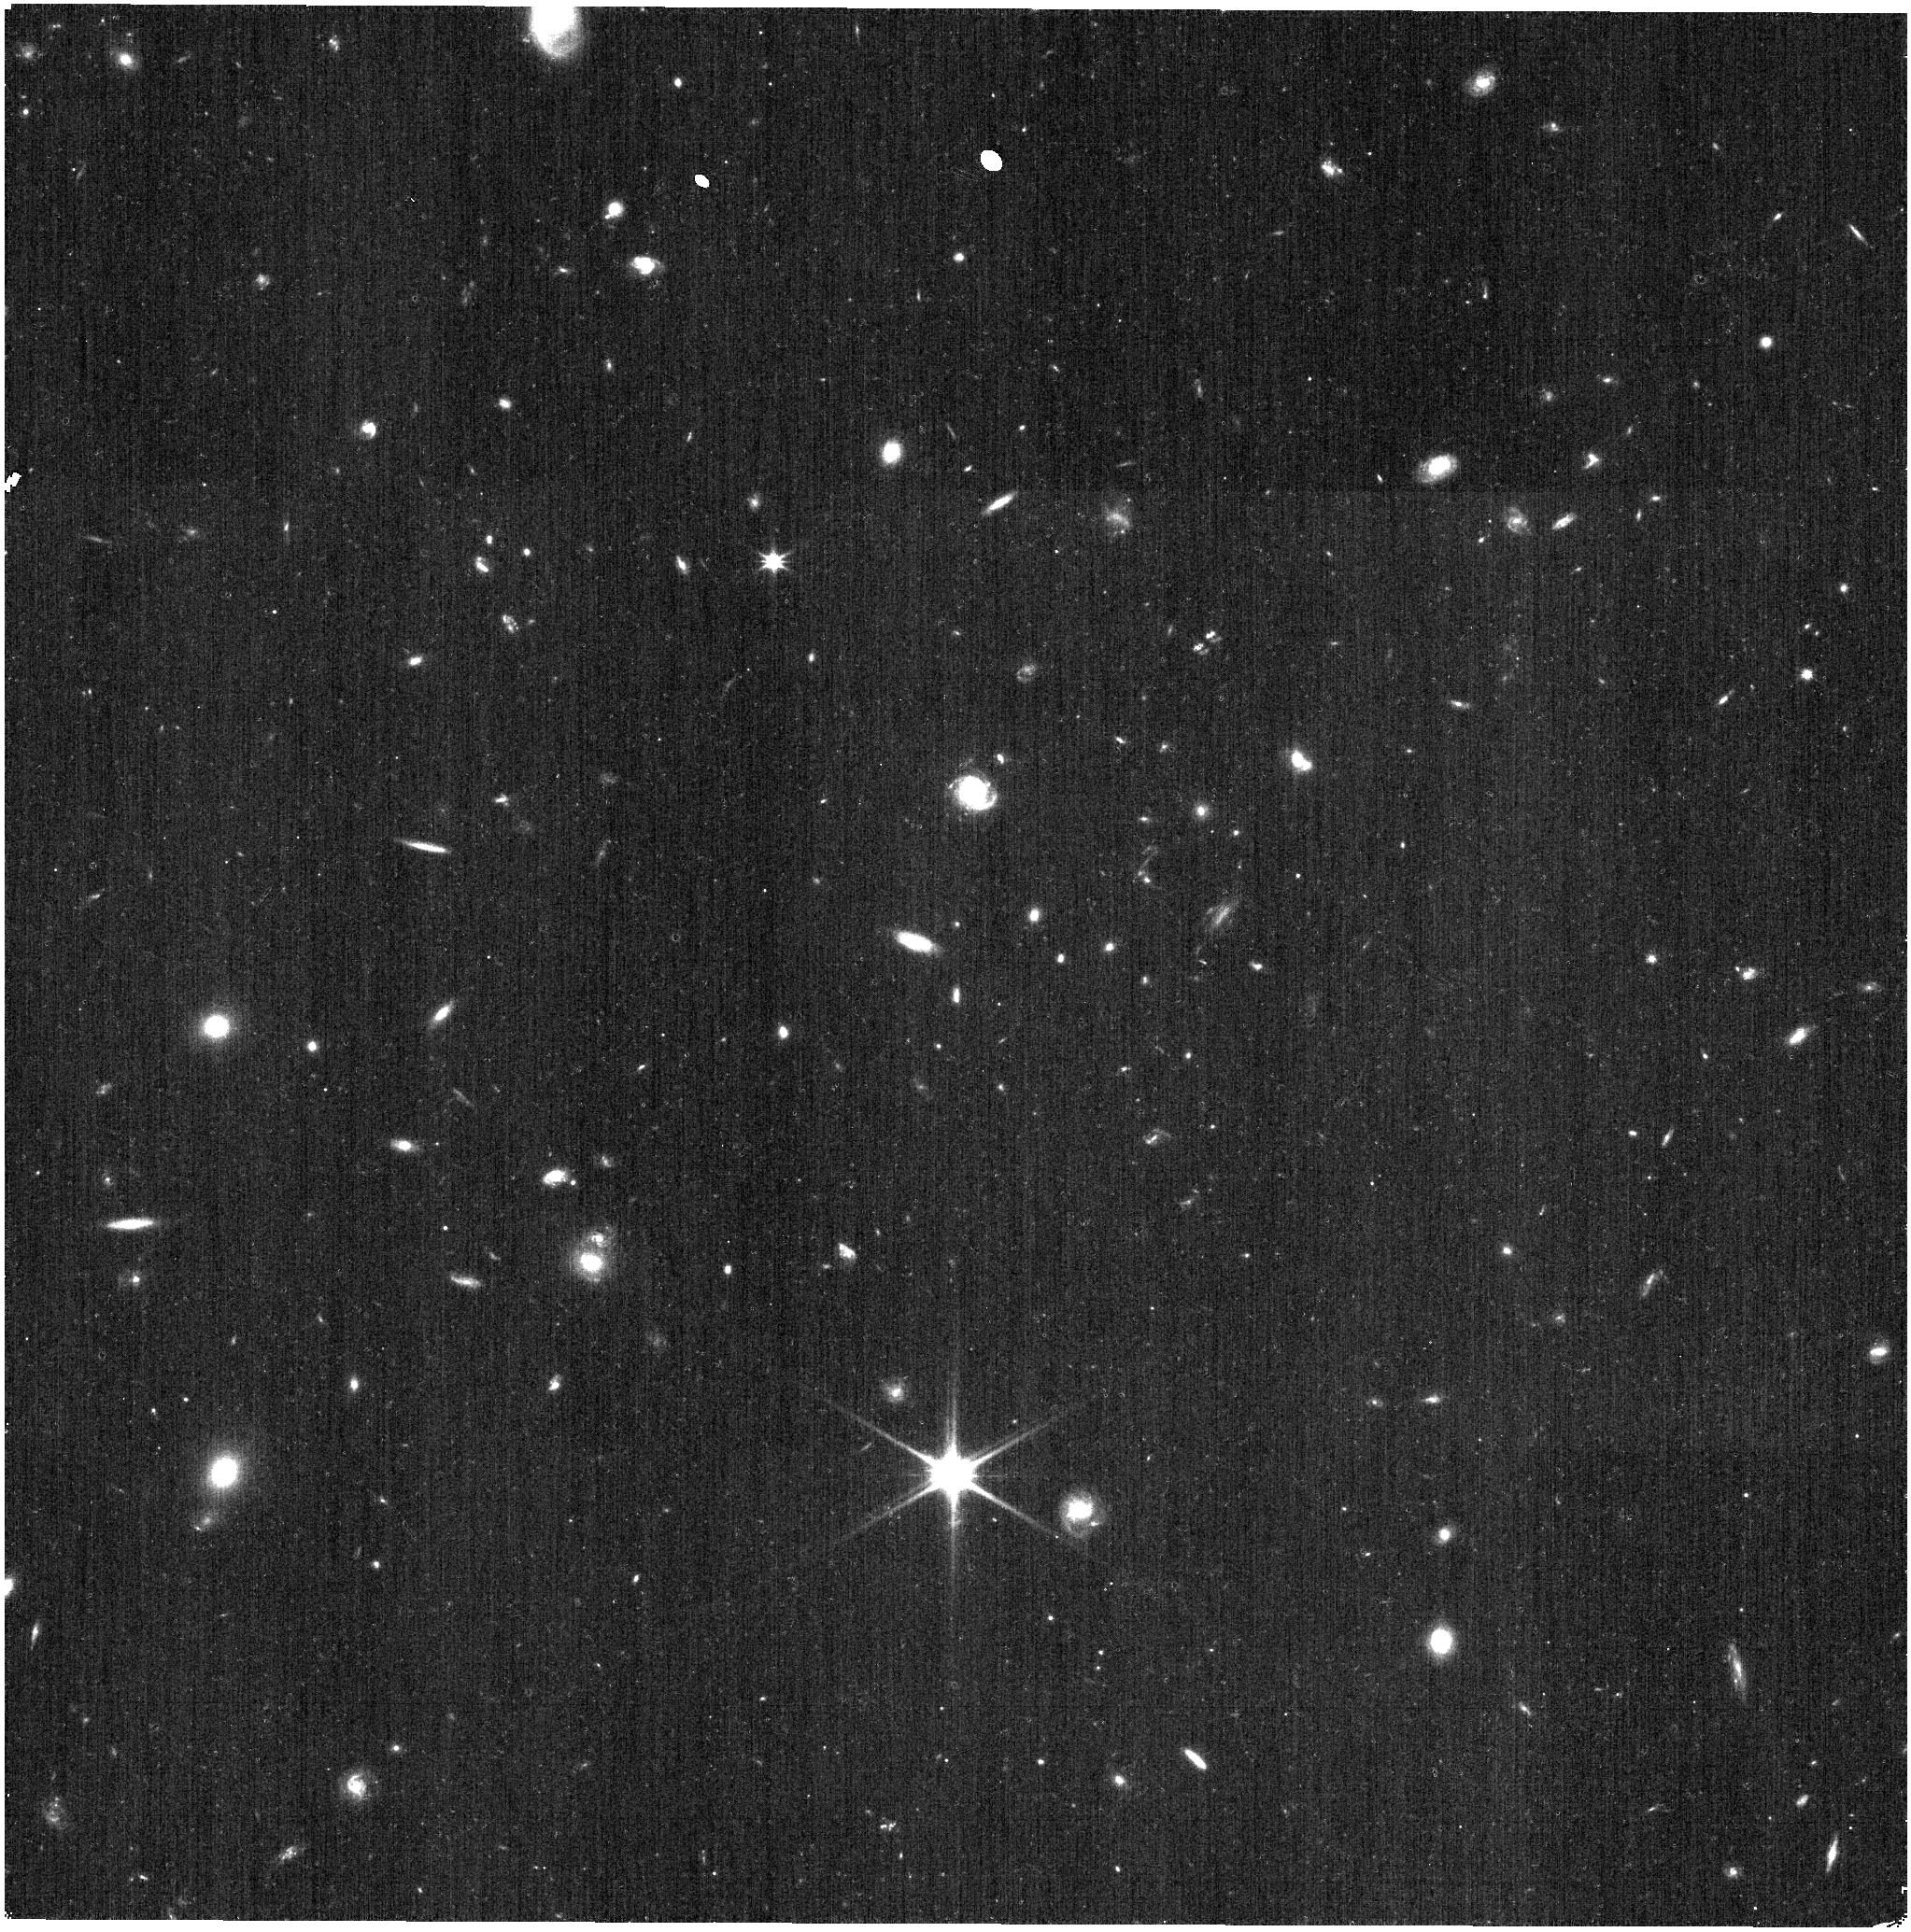
Target: J125701.95+220415.5
Instrument: NIRISS
Filter: CLEAR+F115W
Exposure: 3 min
Observation ID: jw01096-o001_t001_niriss_clear-f115w

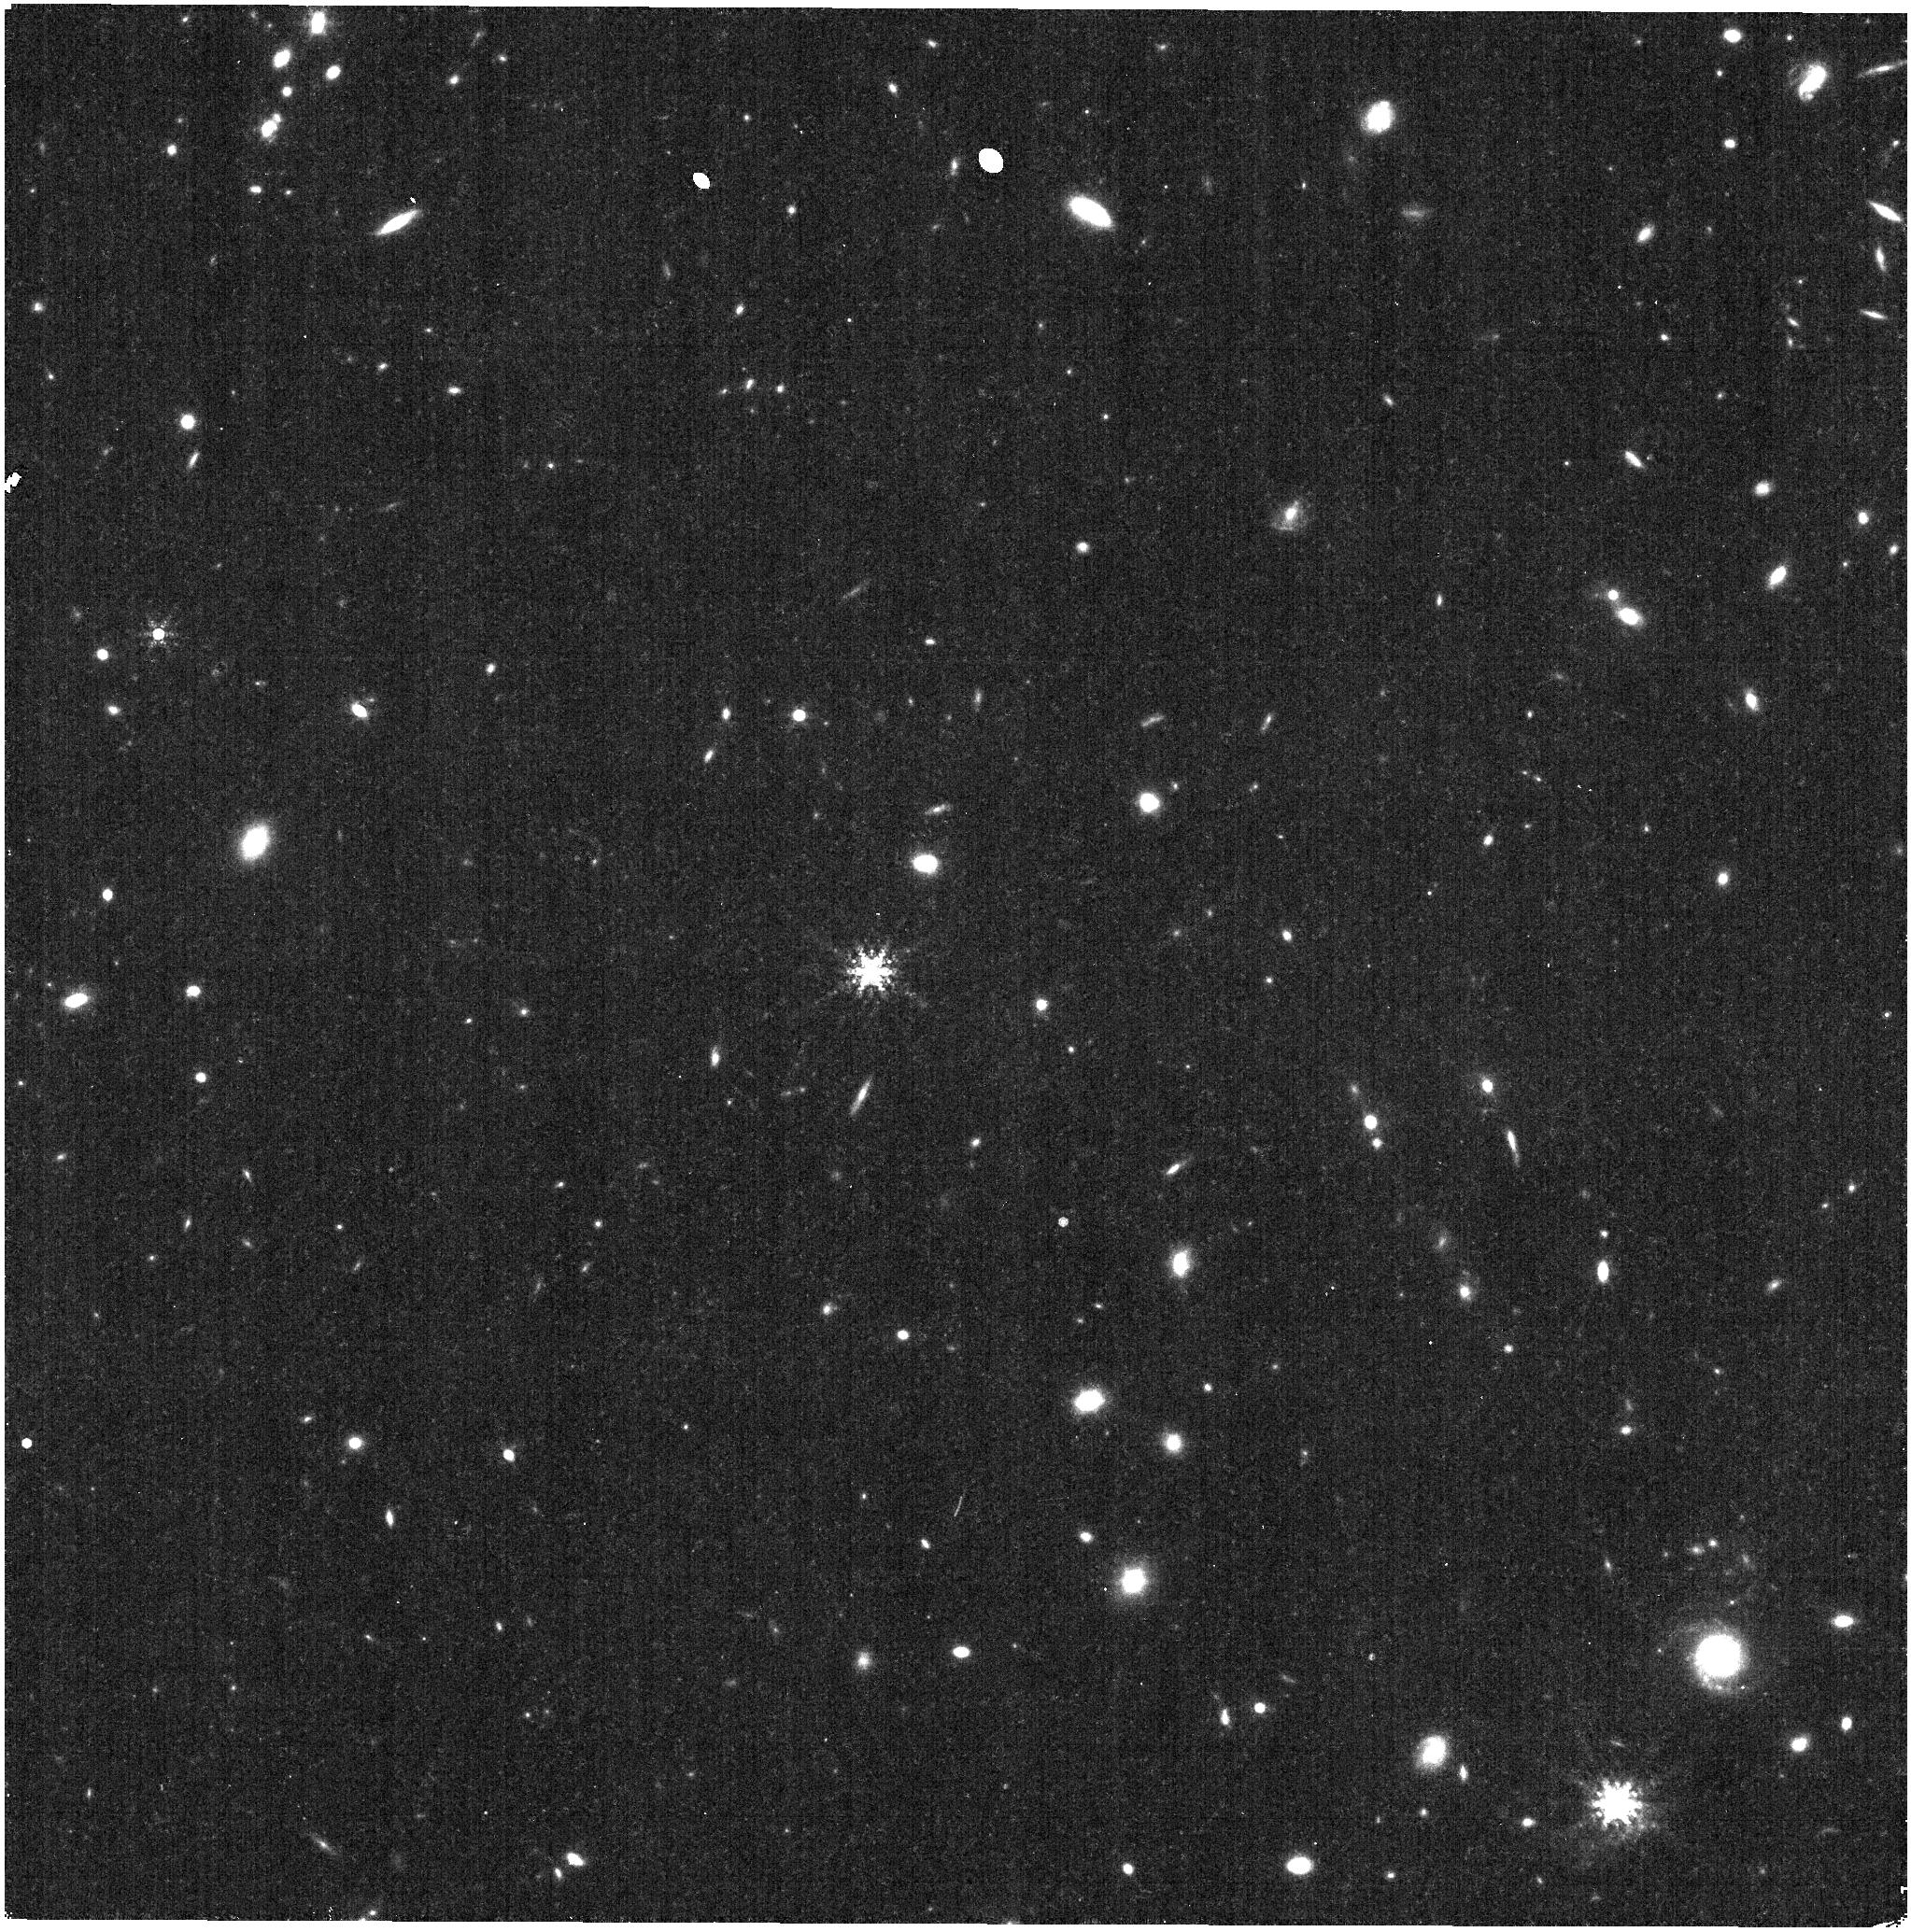
Target: GD-153
Instrument: NIRISS
Filter: F480M
Exposure: 19 min
Observation ID: jw01096-o003_t002_niriss_clearp-f480m

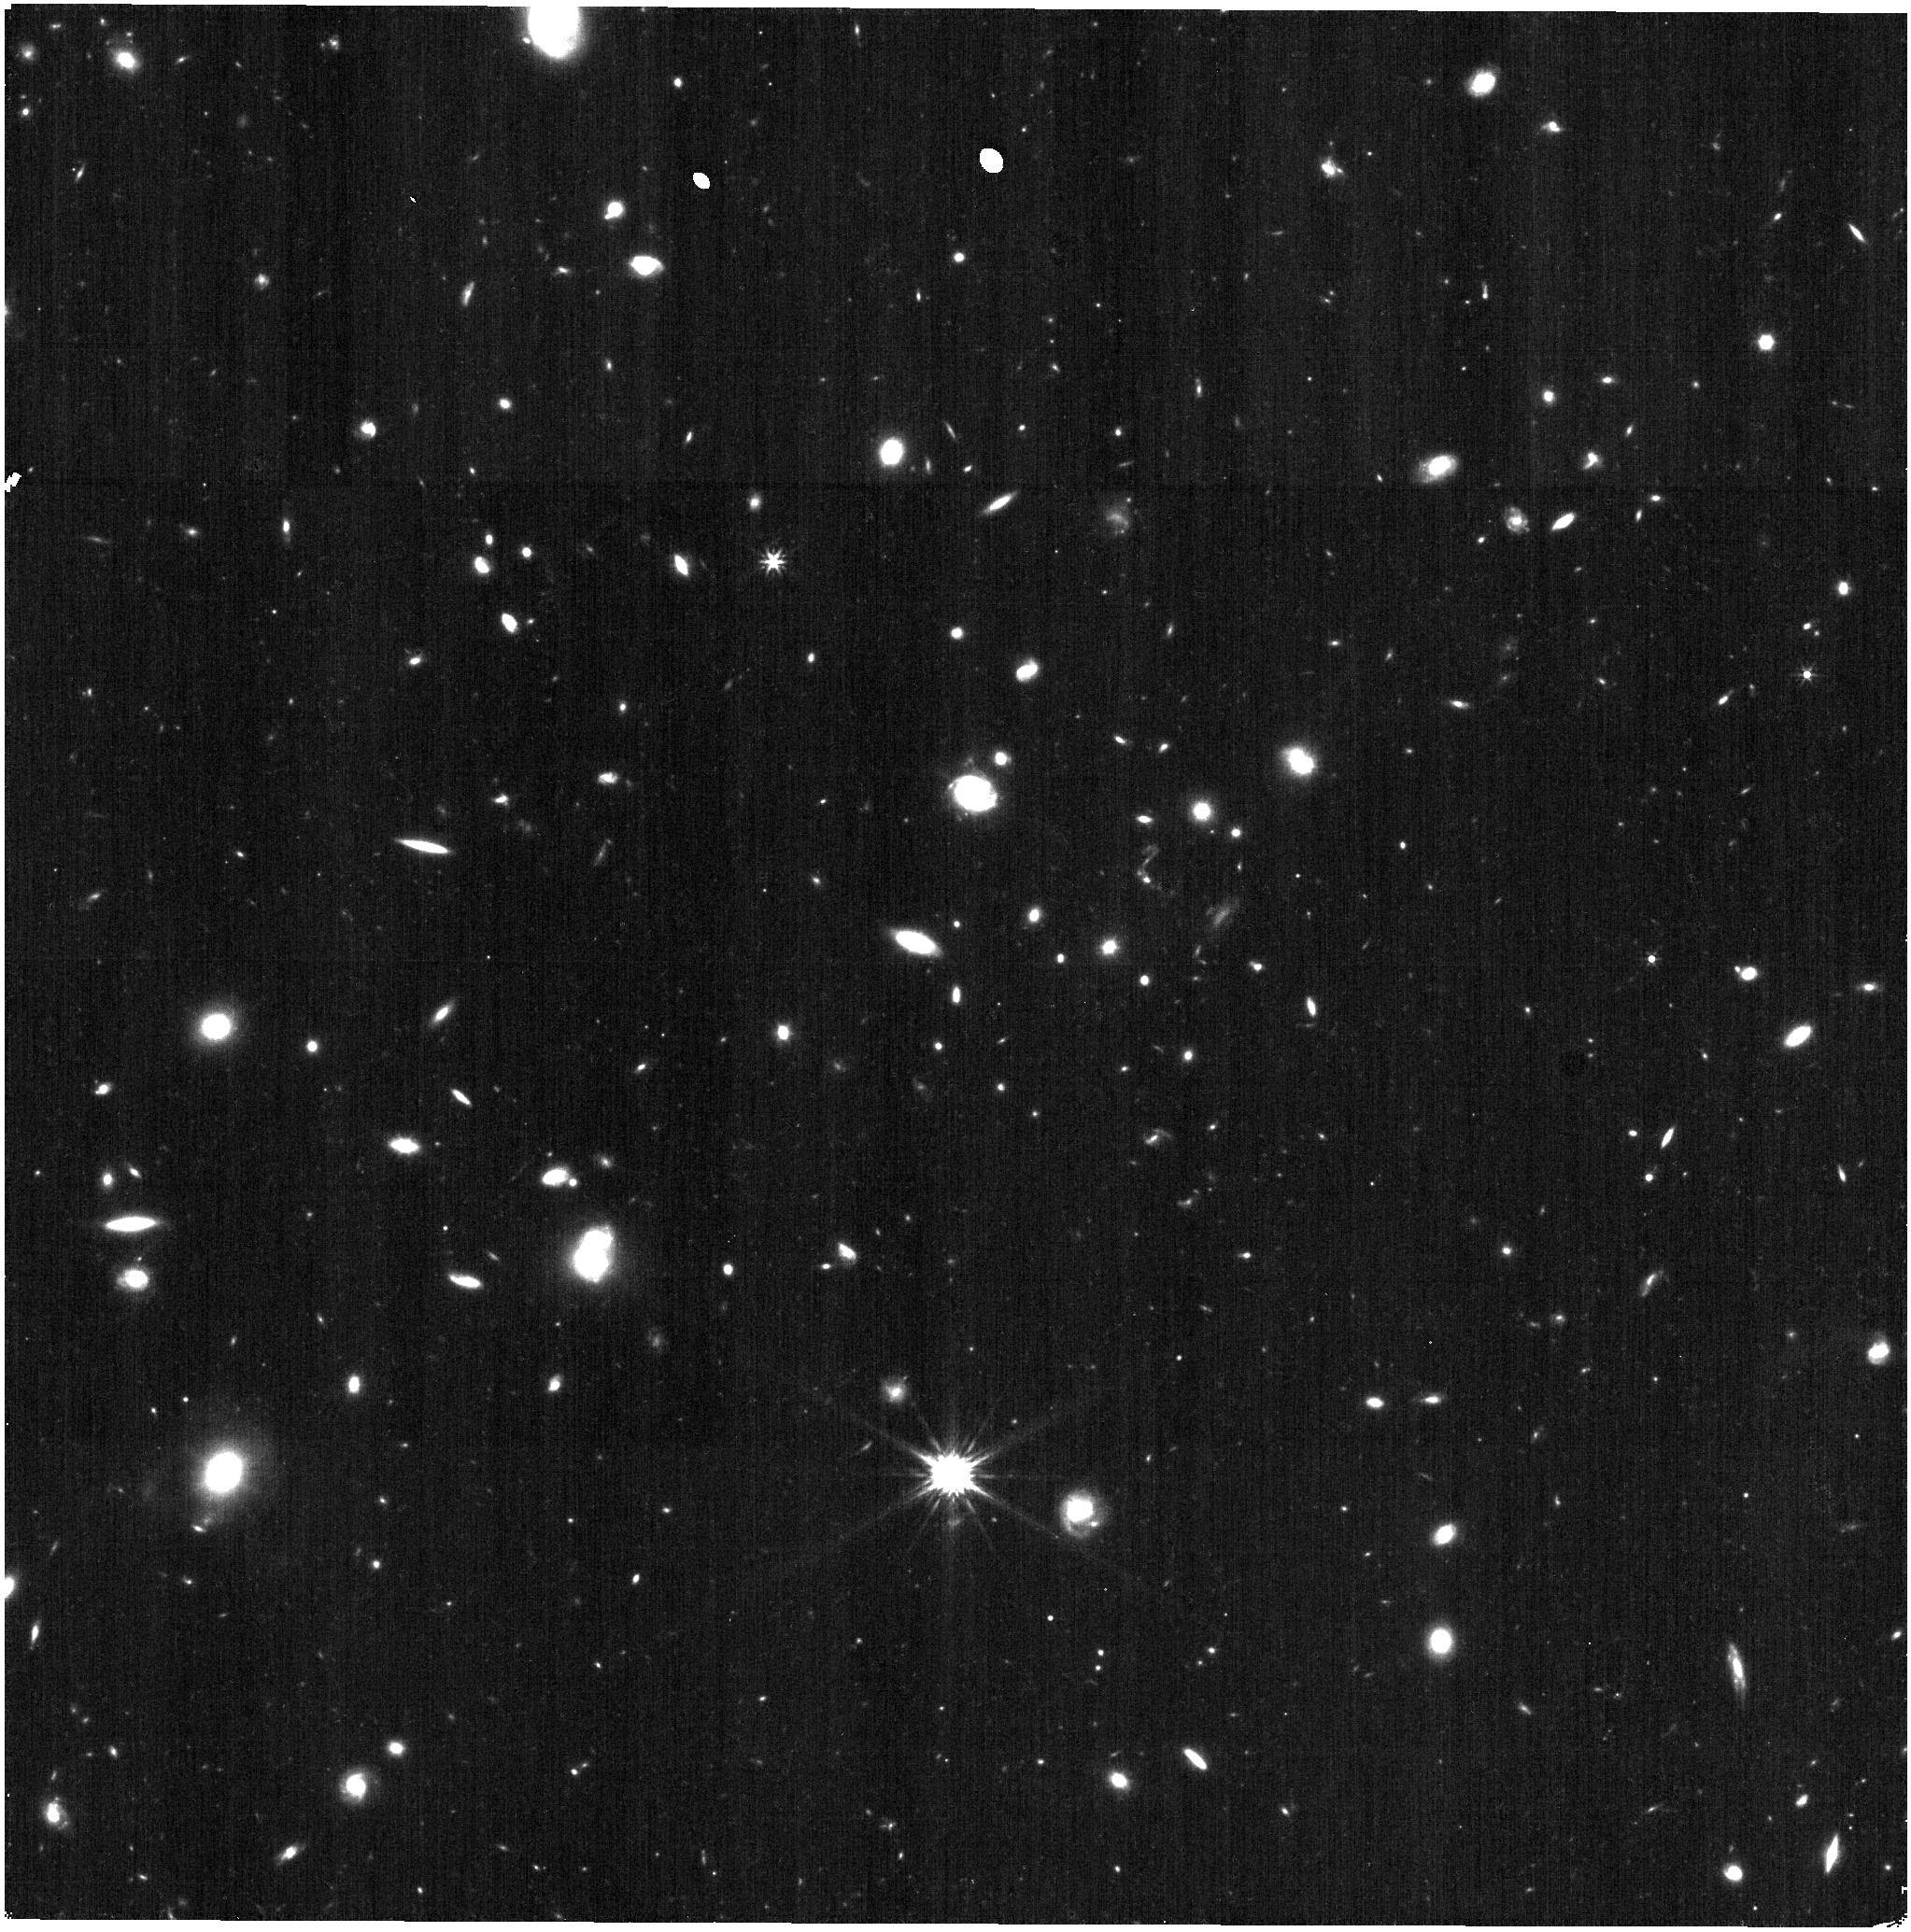
Target: J125701.95+220415.5
Instrument: NIRISS
Filter: F277W
Exposure: 4 min
Observation ID: jw01096-o001_t001_niriss_clearp-f277w

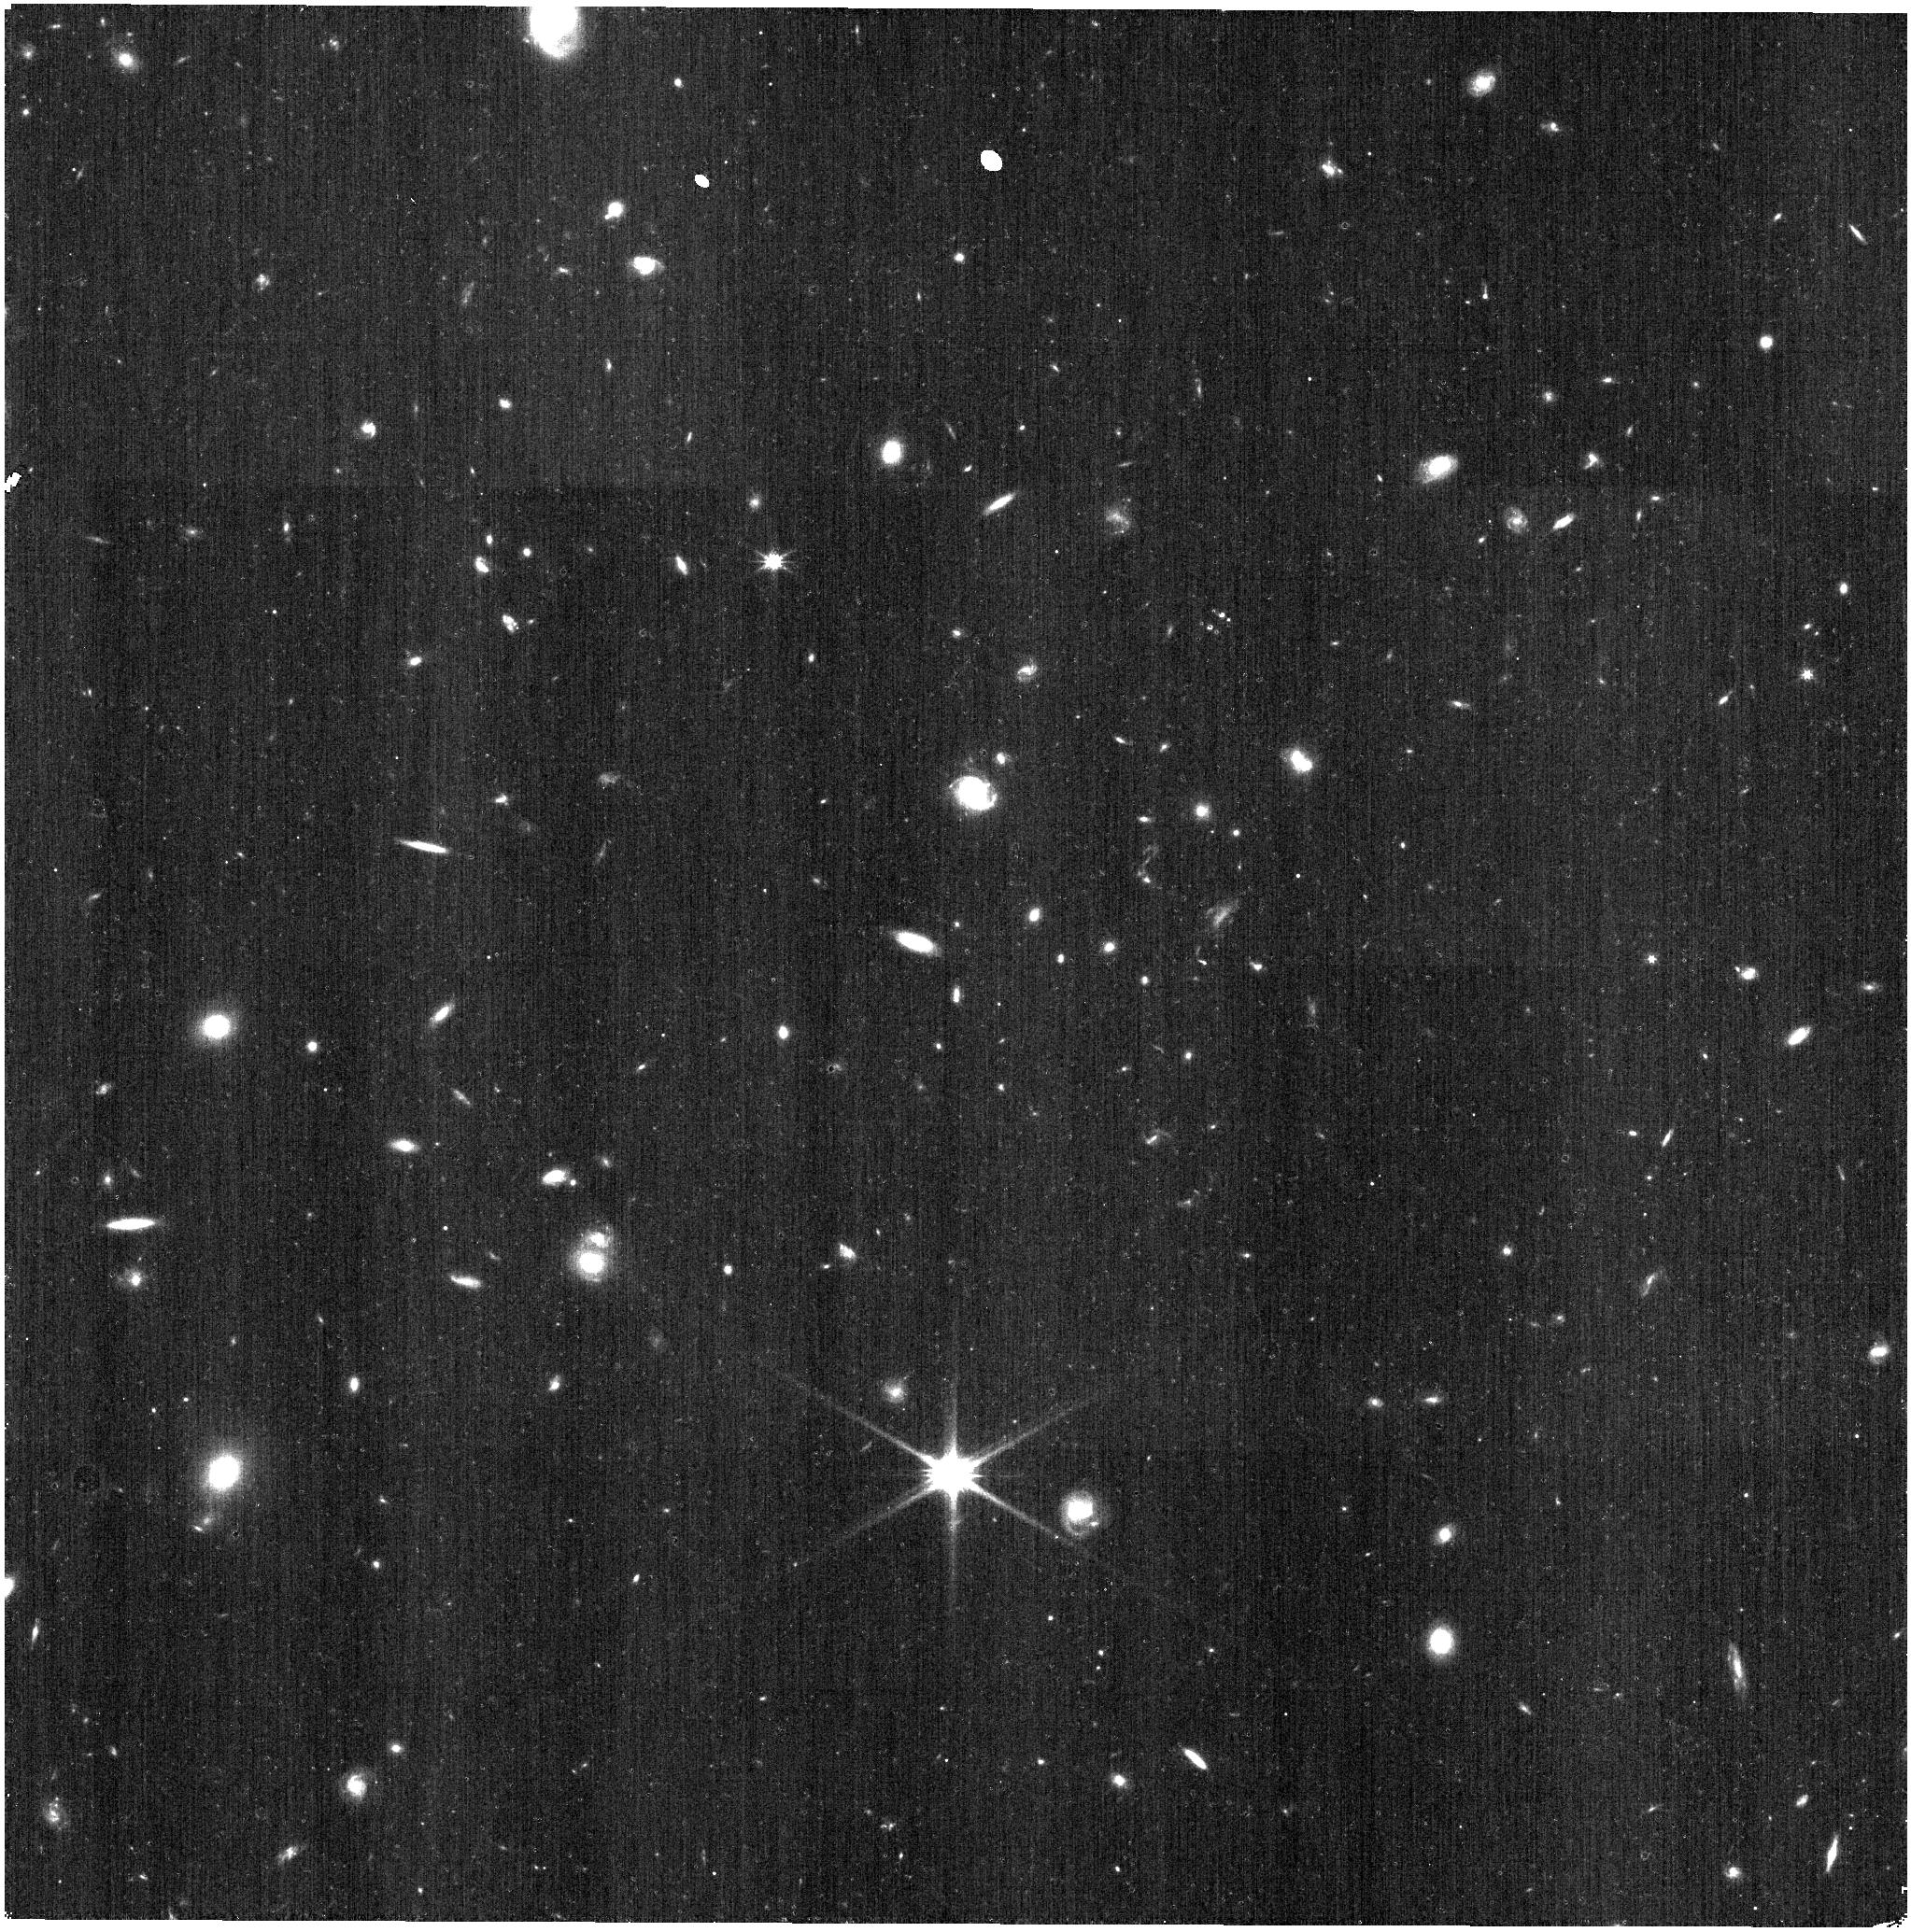
Target: J125701.95+220415.5
Instrument: NIRISS
Filter: CLEAR+F150W
Exposure: 3 min
Observation ID: jw01096-o001_t001_niriss_clear-f150w

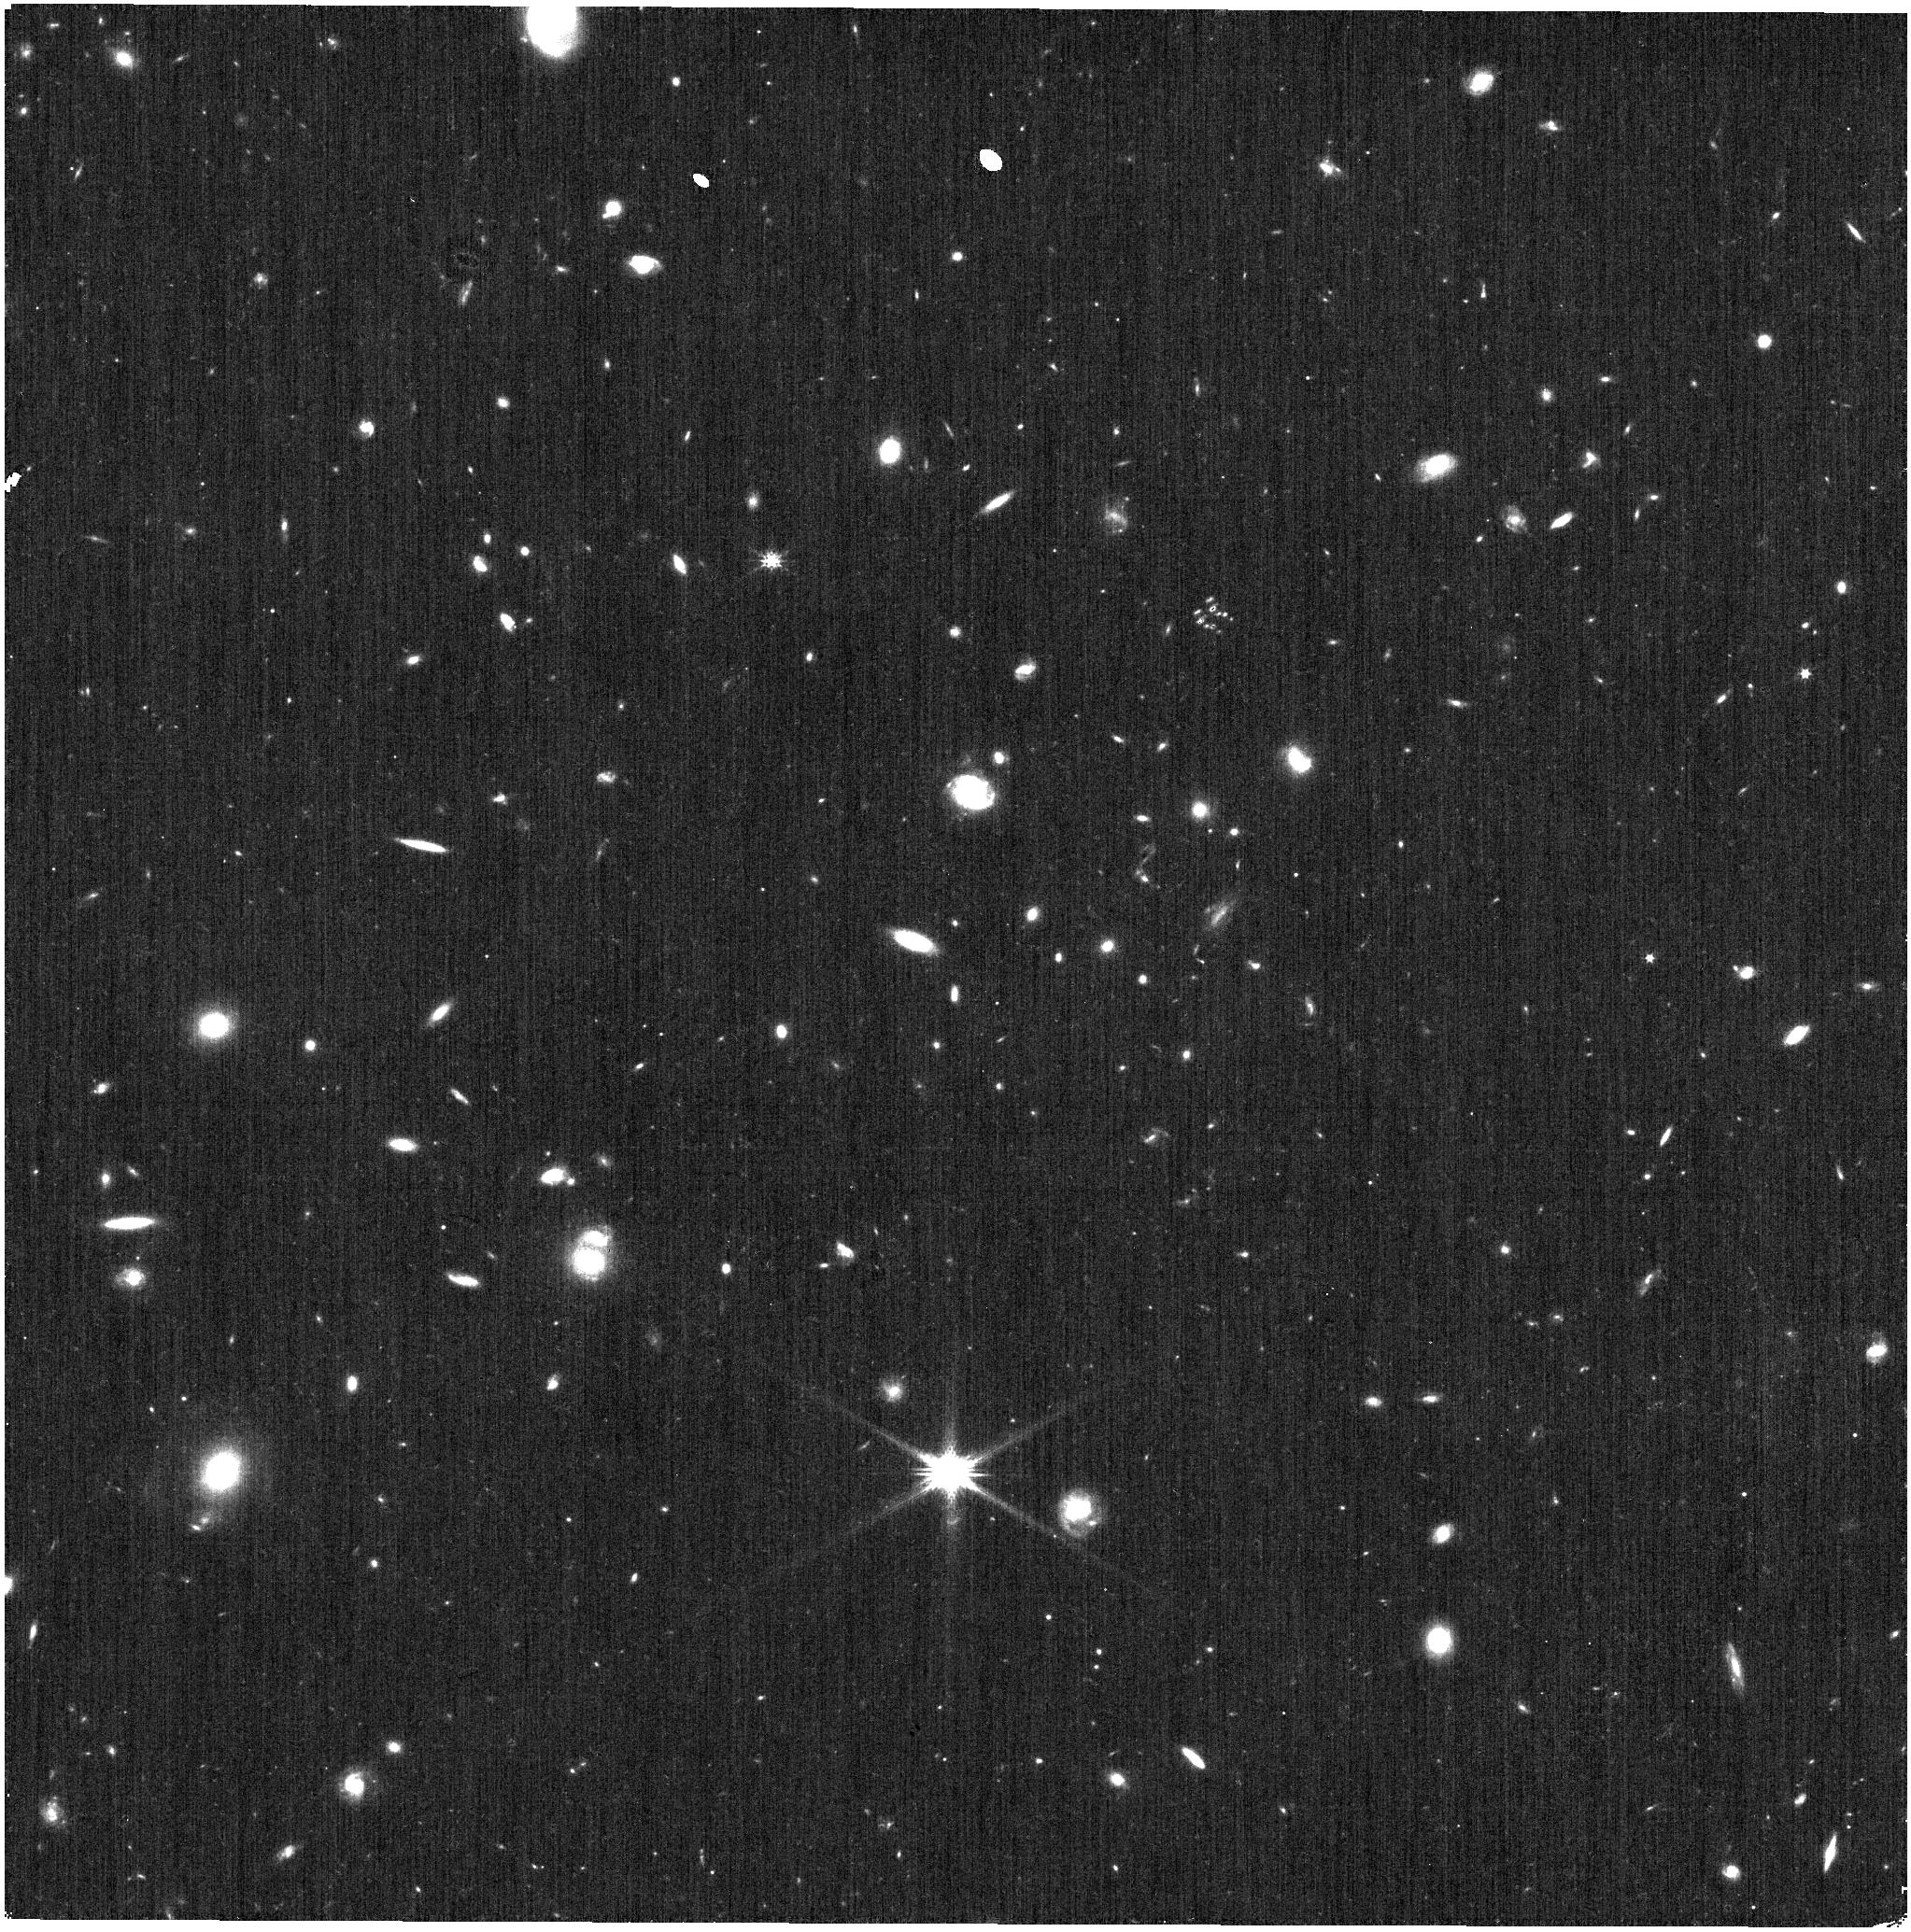
Target: J125701.95+220415.5
Instrument: NIRISS
Filter: CLEAR+F200W
Exposure: 3 min
Observation ID: jw01096-o001_t001_niriss_clear-f200w

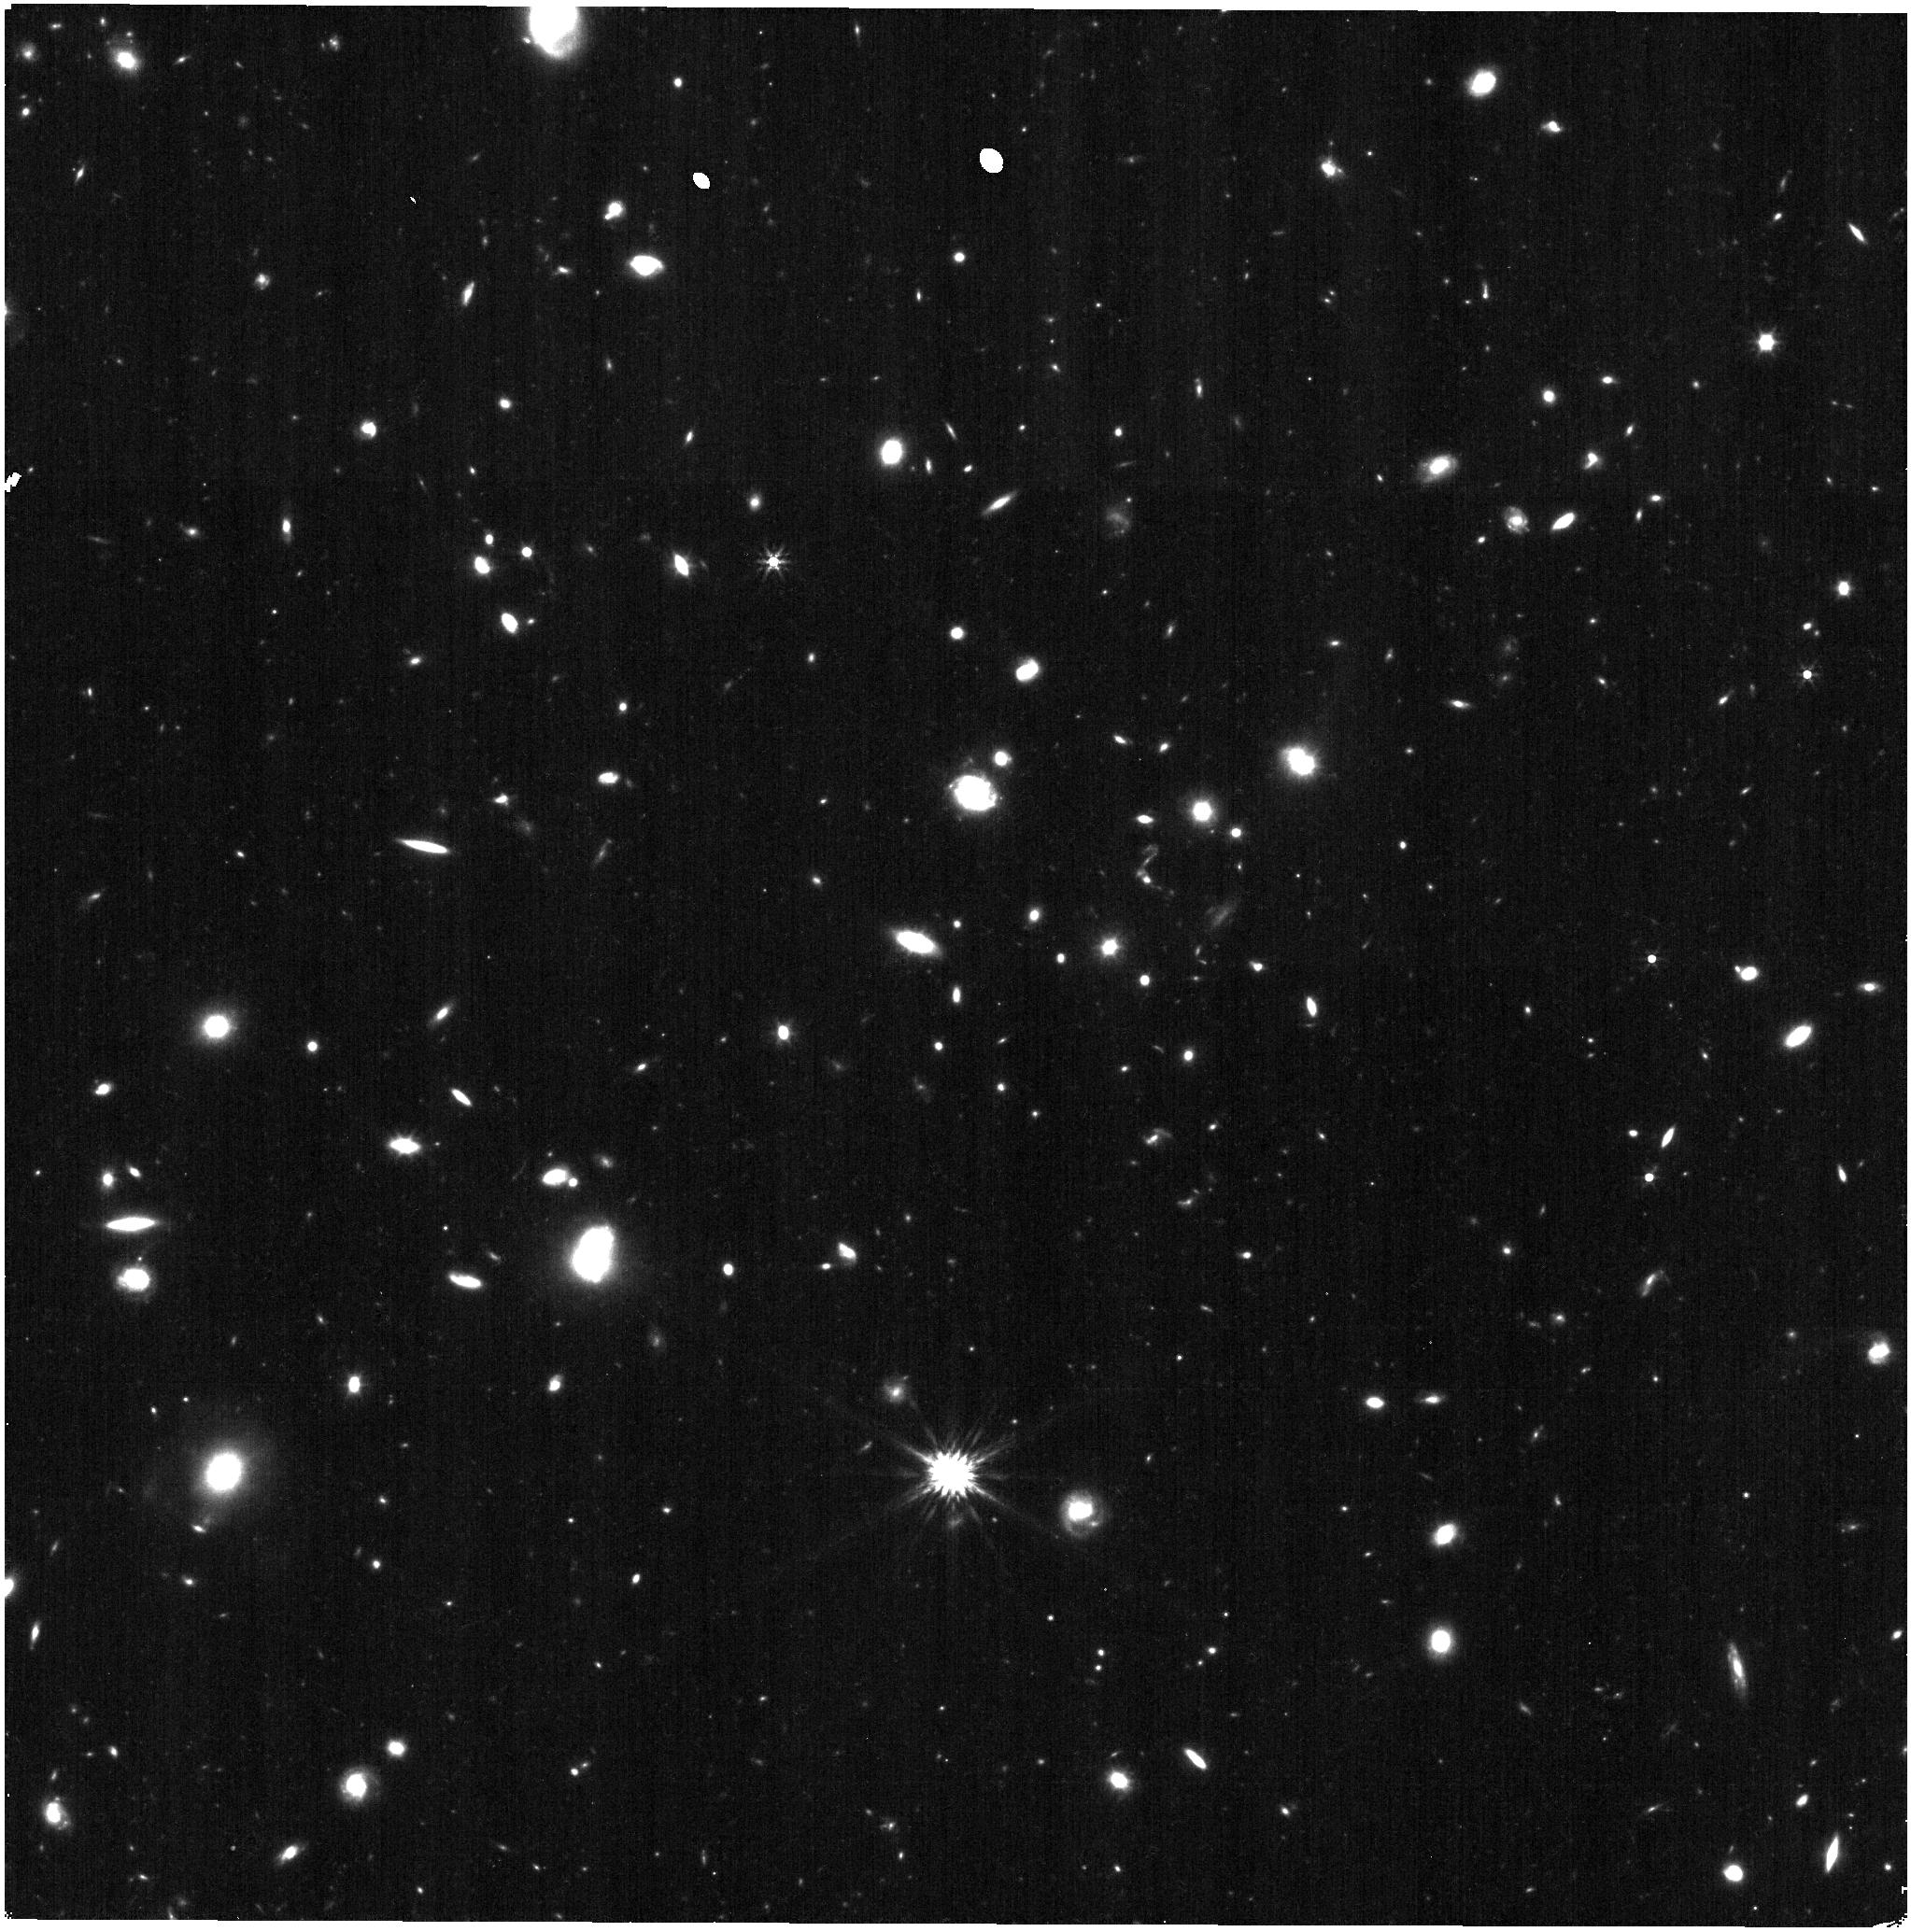
Target: J125701.95+220415.5
Instrument: NIRISS
Filter: F356W
Exposure: 6 min
Observation ID: jw01096-o001_t001_niriss_clearp-f356w

NIRISS PSF Characterization (PI: Martel, Andre)

The core and extended wings of the NIRISS PSFs will be characterized over a large dynamic range at the field center in all the NIRISS filters. A preliminary assessment of the field dependence of the PSF will be made by repeating the observations at the center of the four quadrants of the field in some filters.